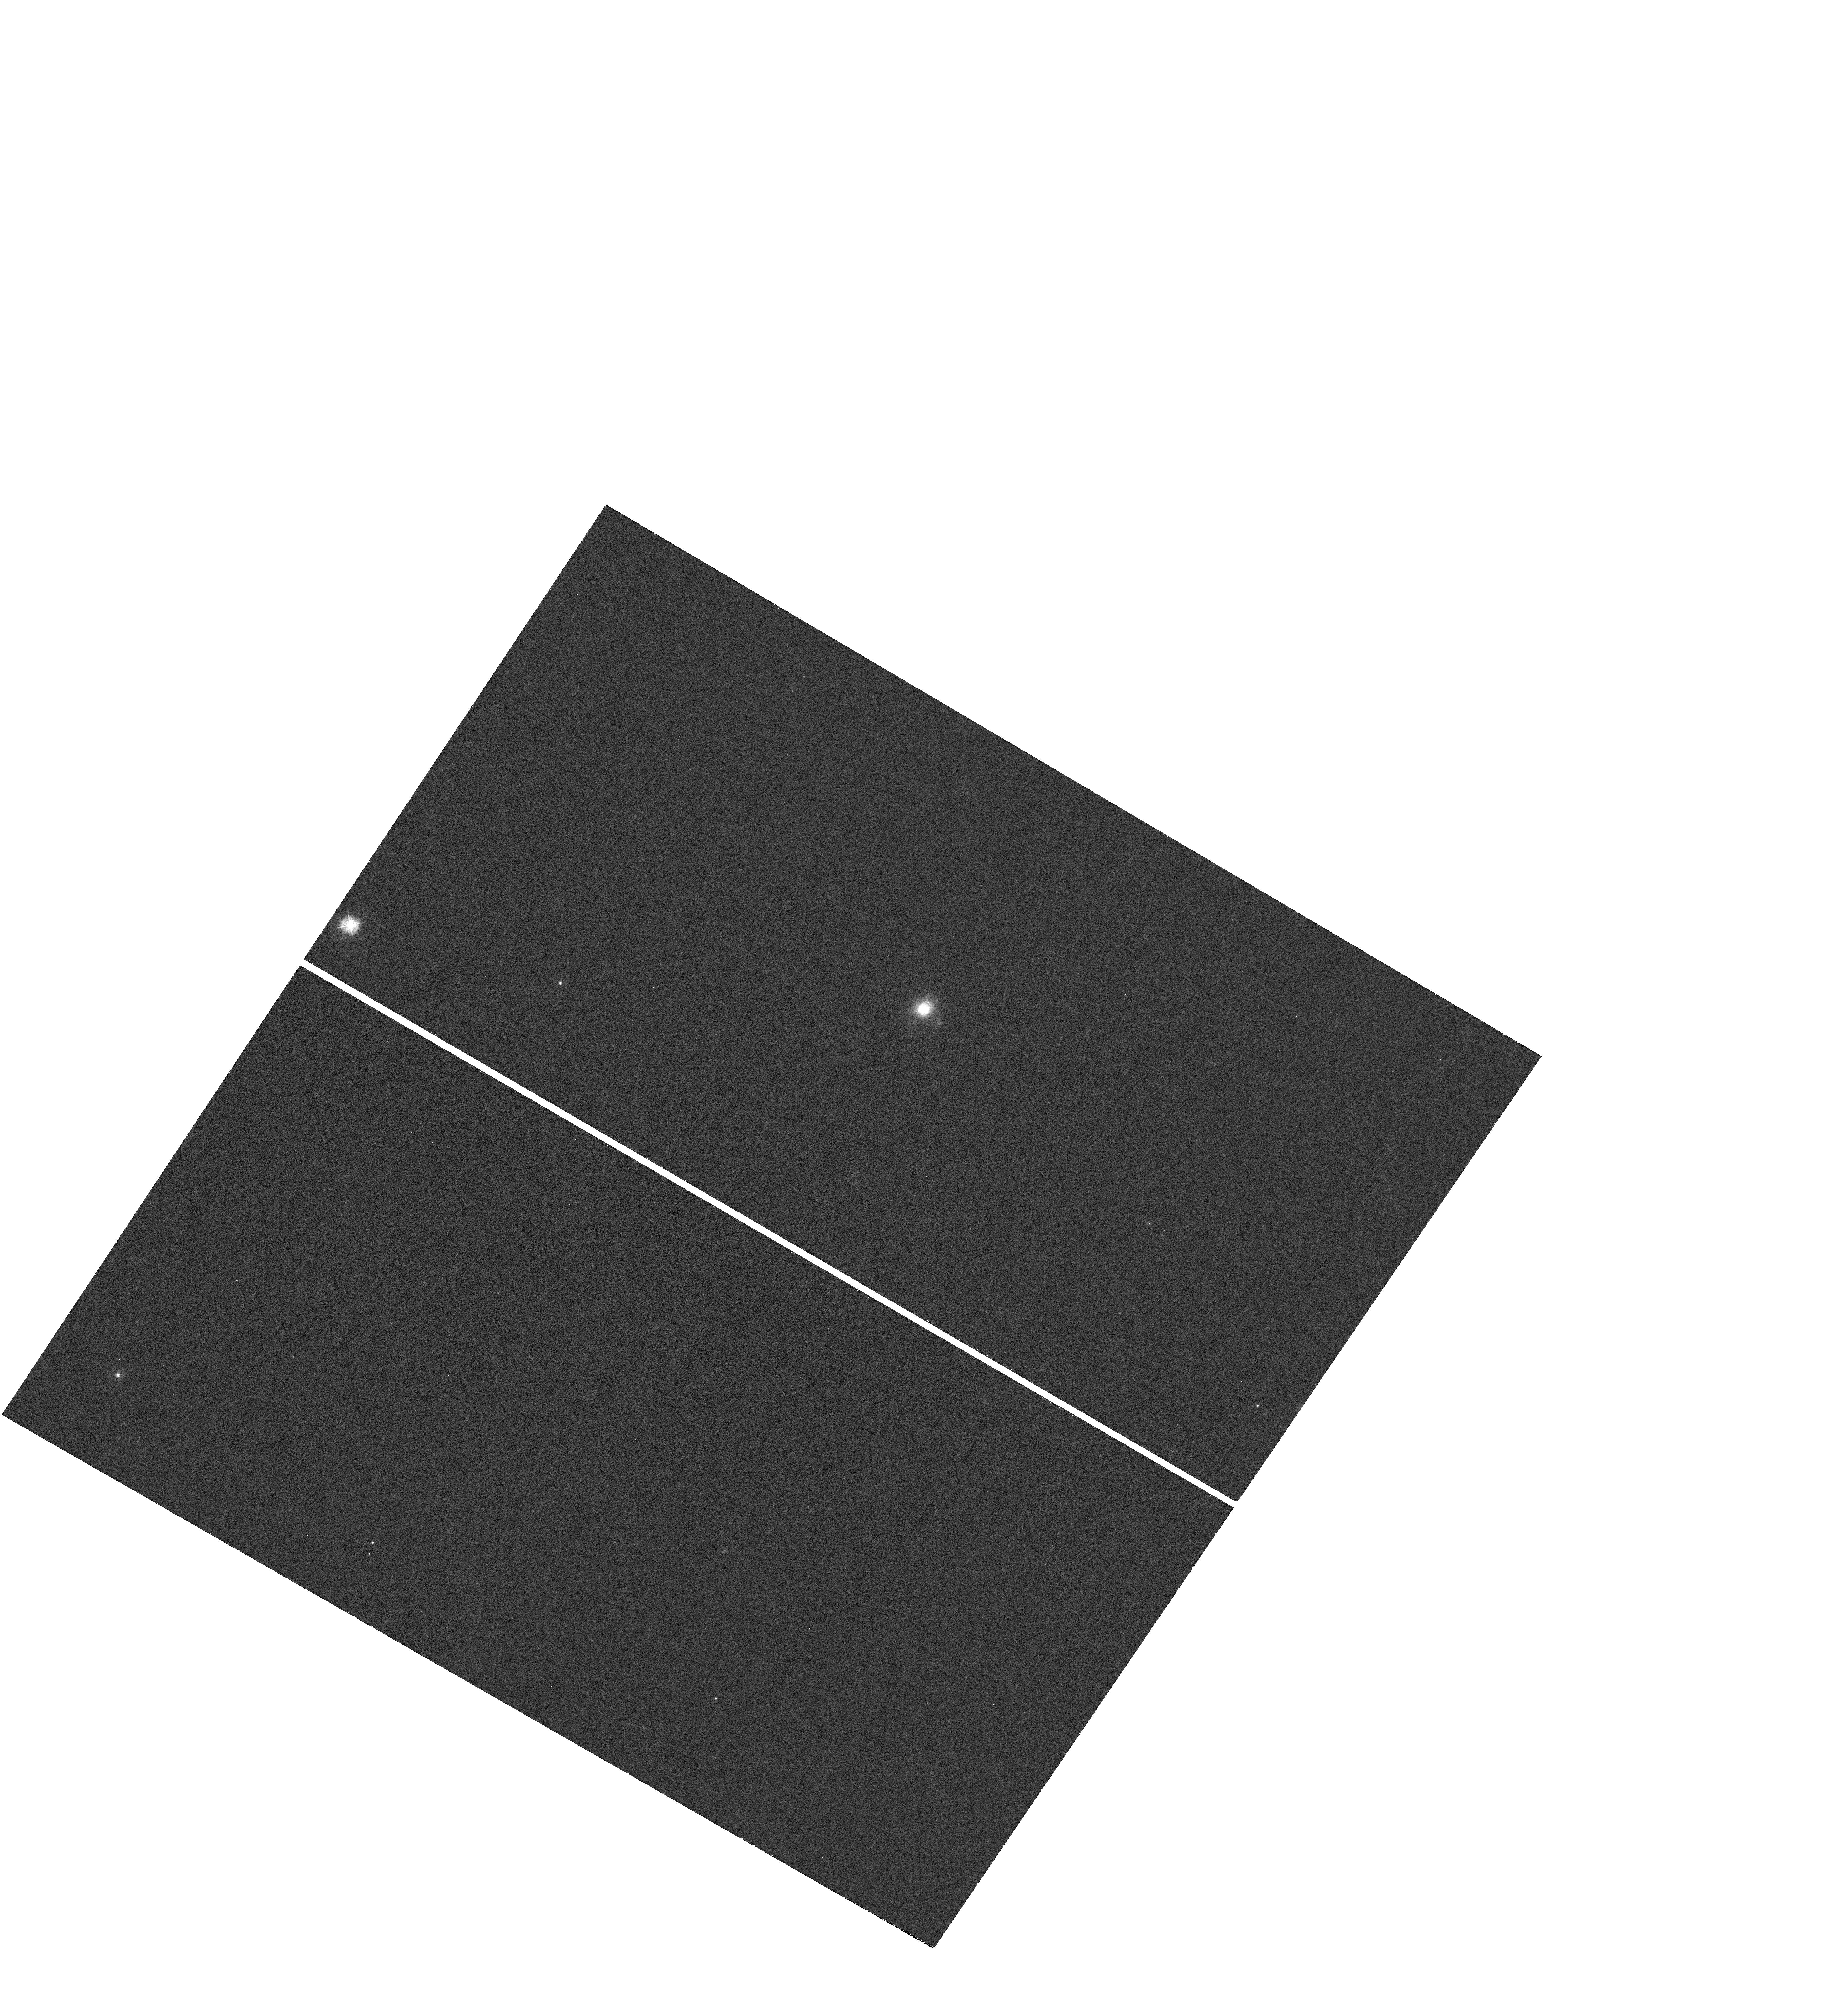
Target: 6DFGS-GJ144805.3-011058. Instrument: WFC3/UVIS. Filter: F336W. Exposure: 18 min. Observation ID: hst_13940_01_wfc3_uvis_f336w_icrd01

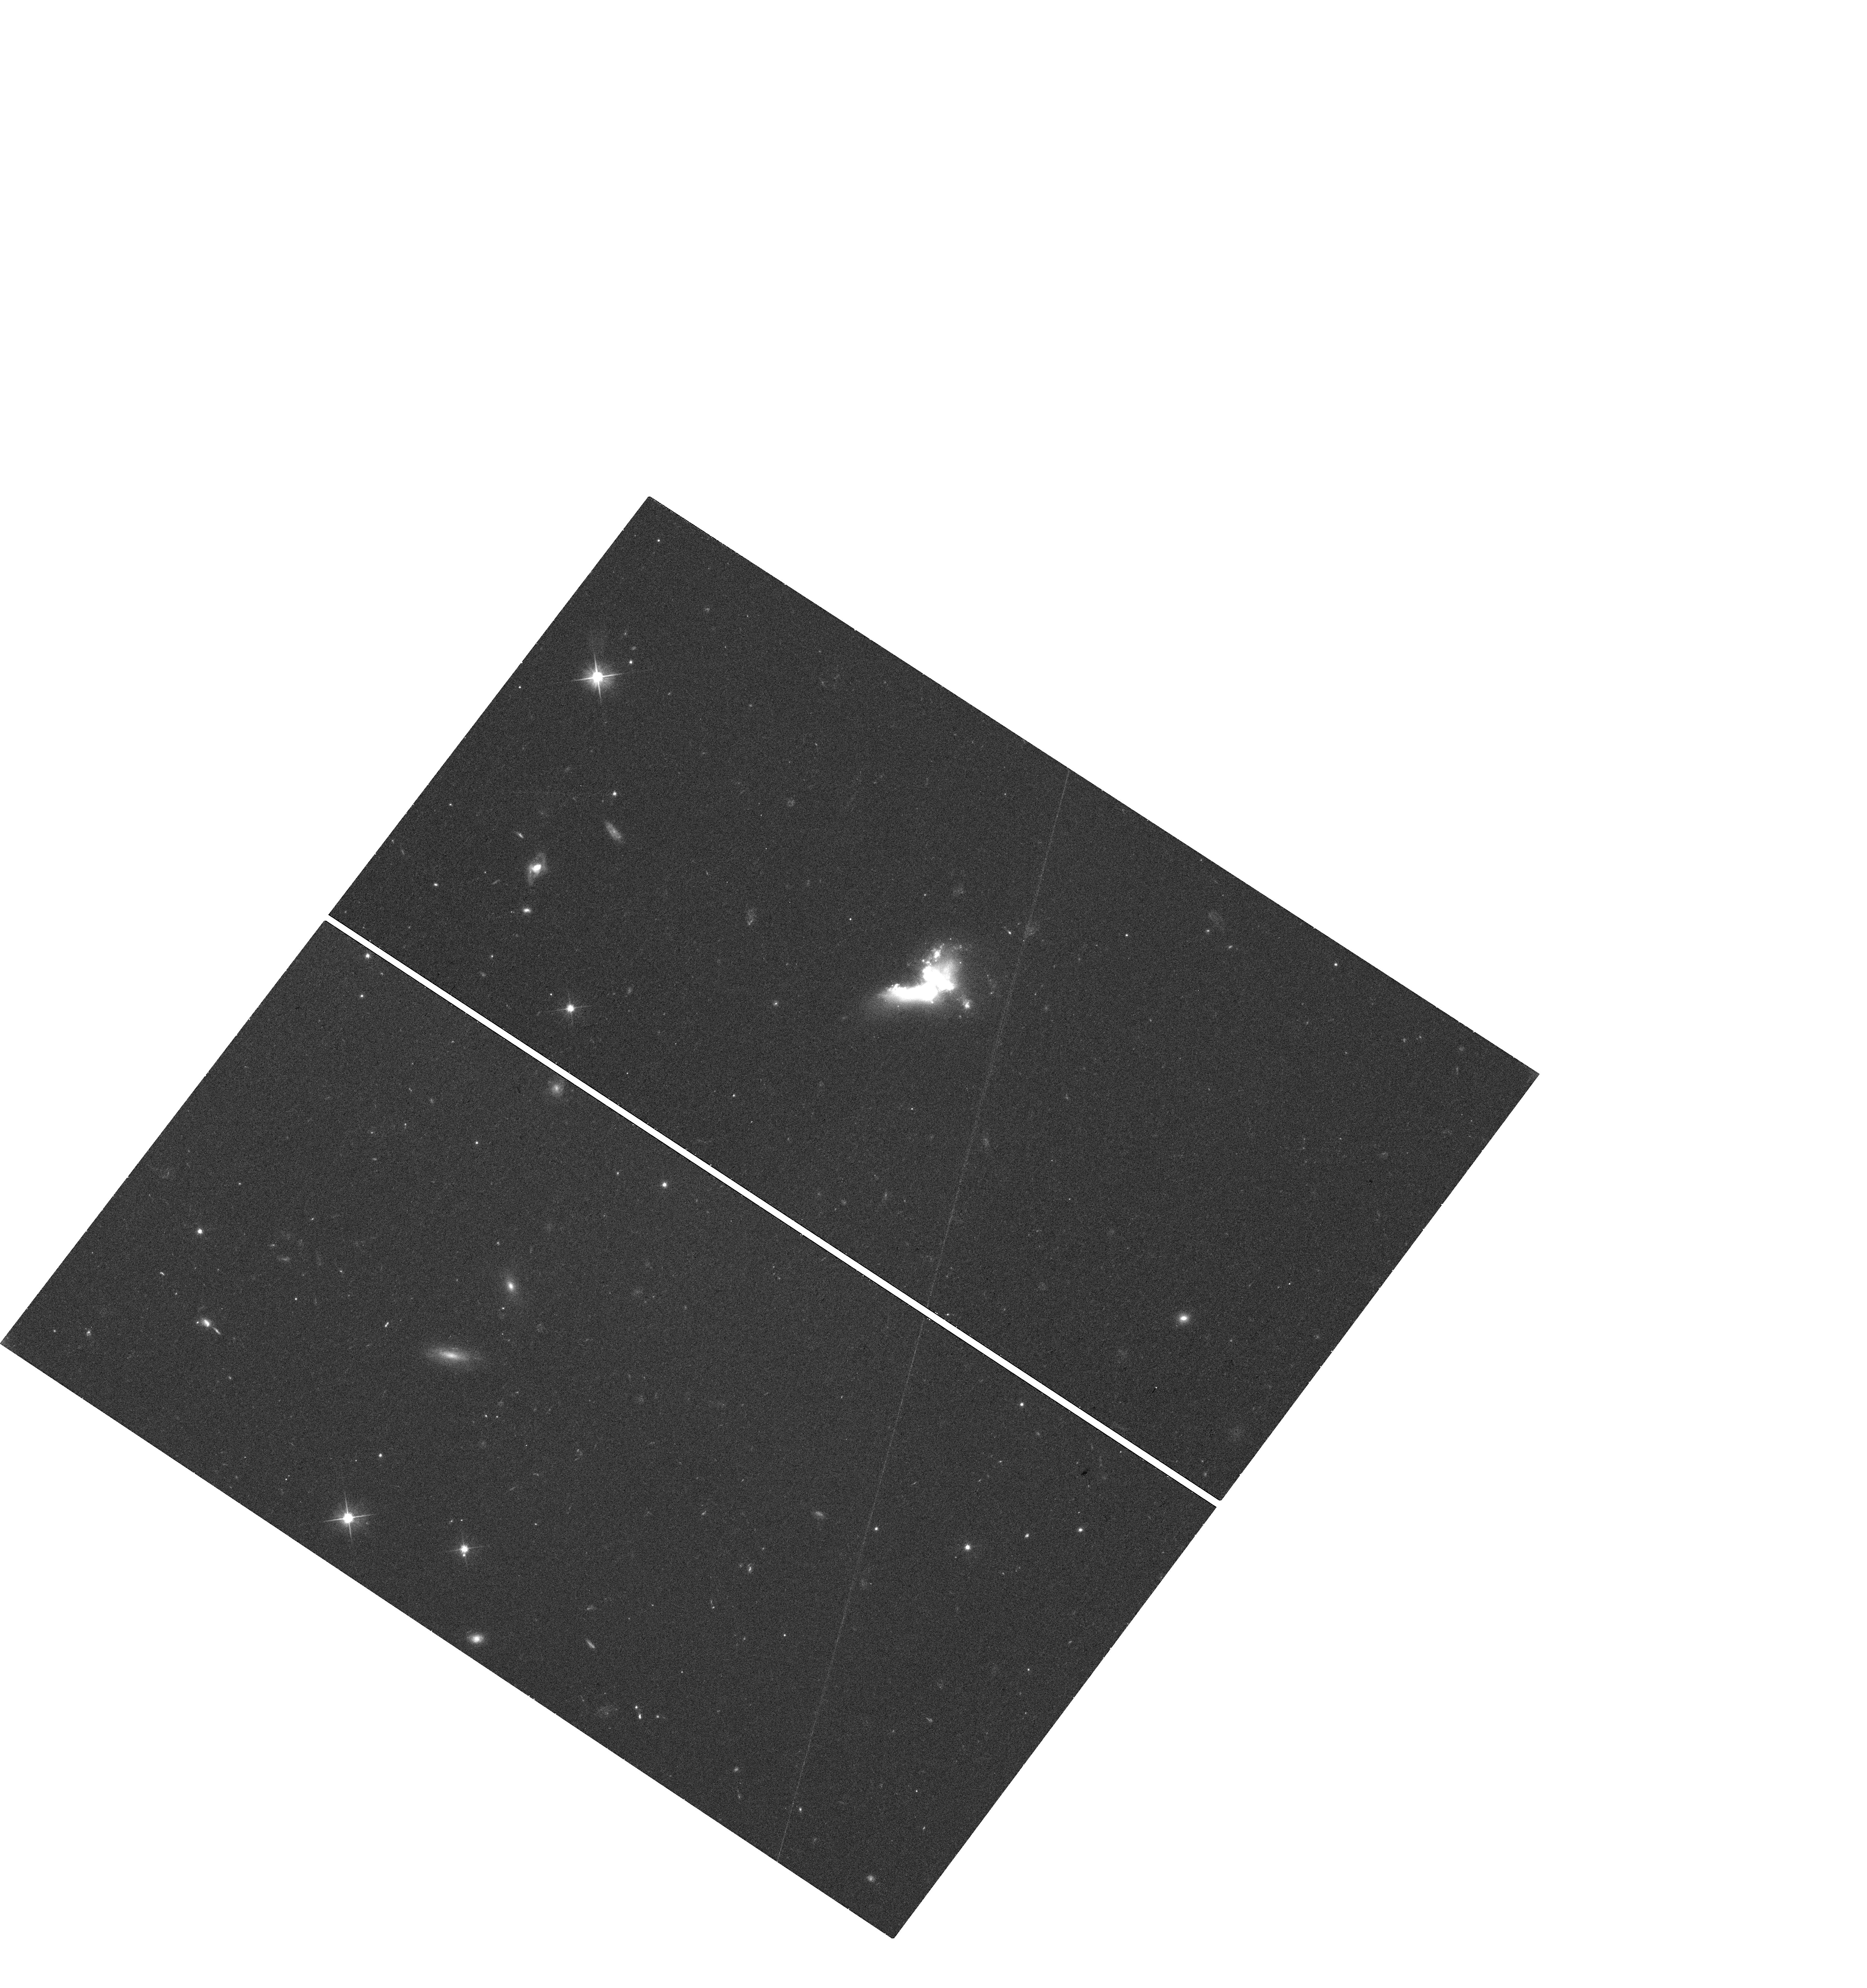
Target: SDSSJ084220.94+115000.3. Instrument: WFC3/UVIS. Filter: F606W. Exposure: 18 min. Observation ID: hst_13940_02_wfc3_uvis_f606w_icrd02

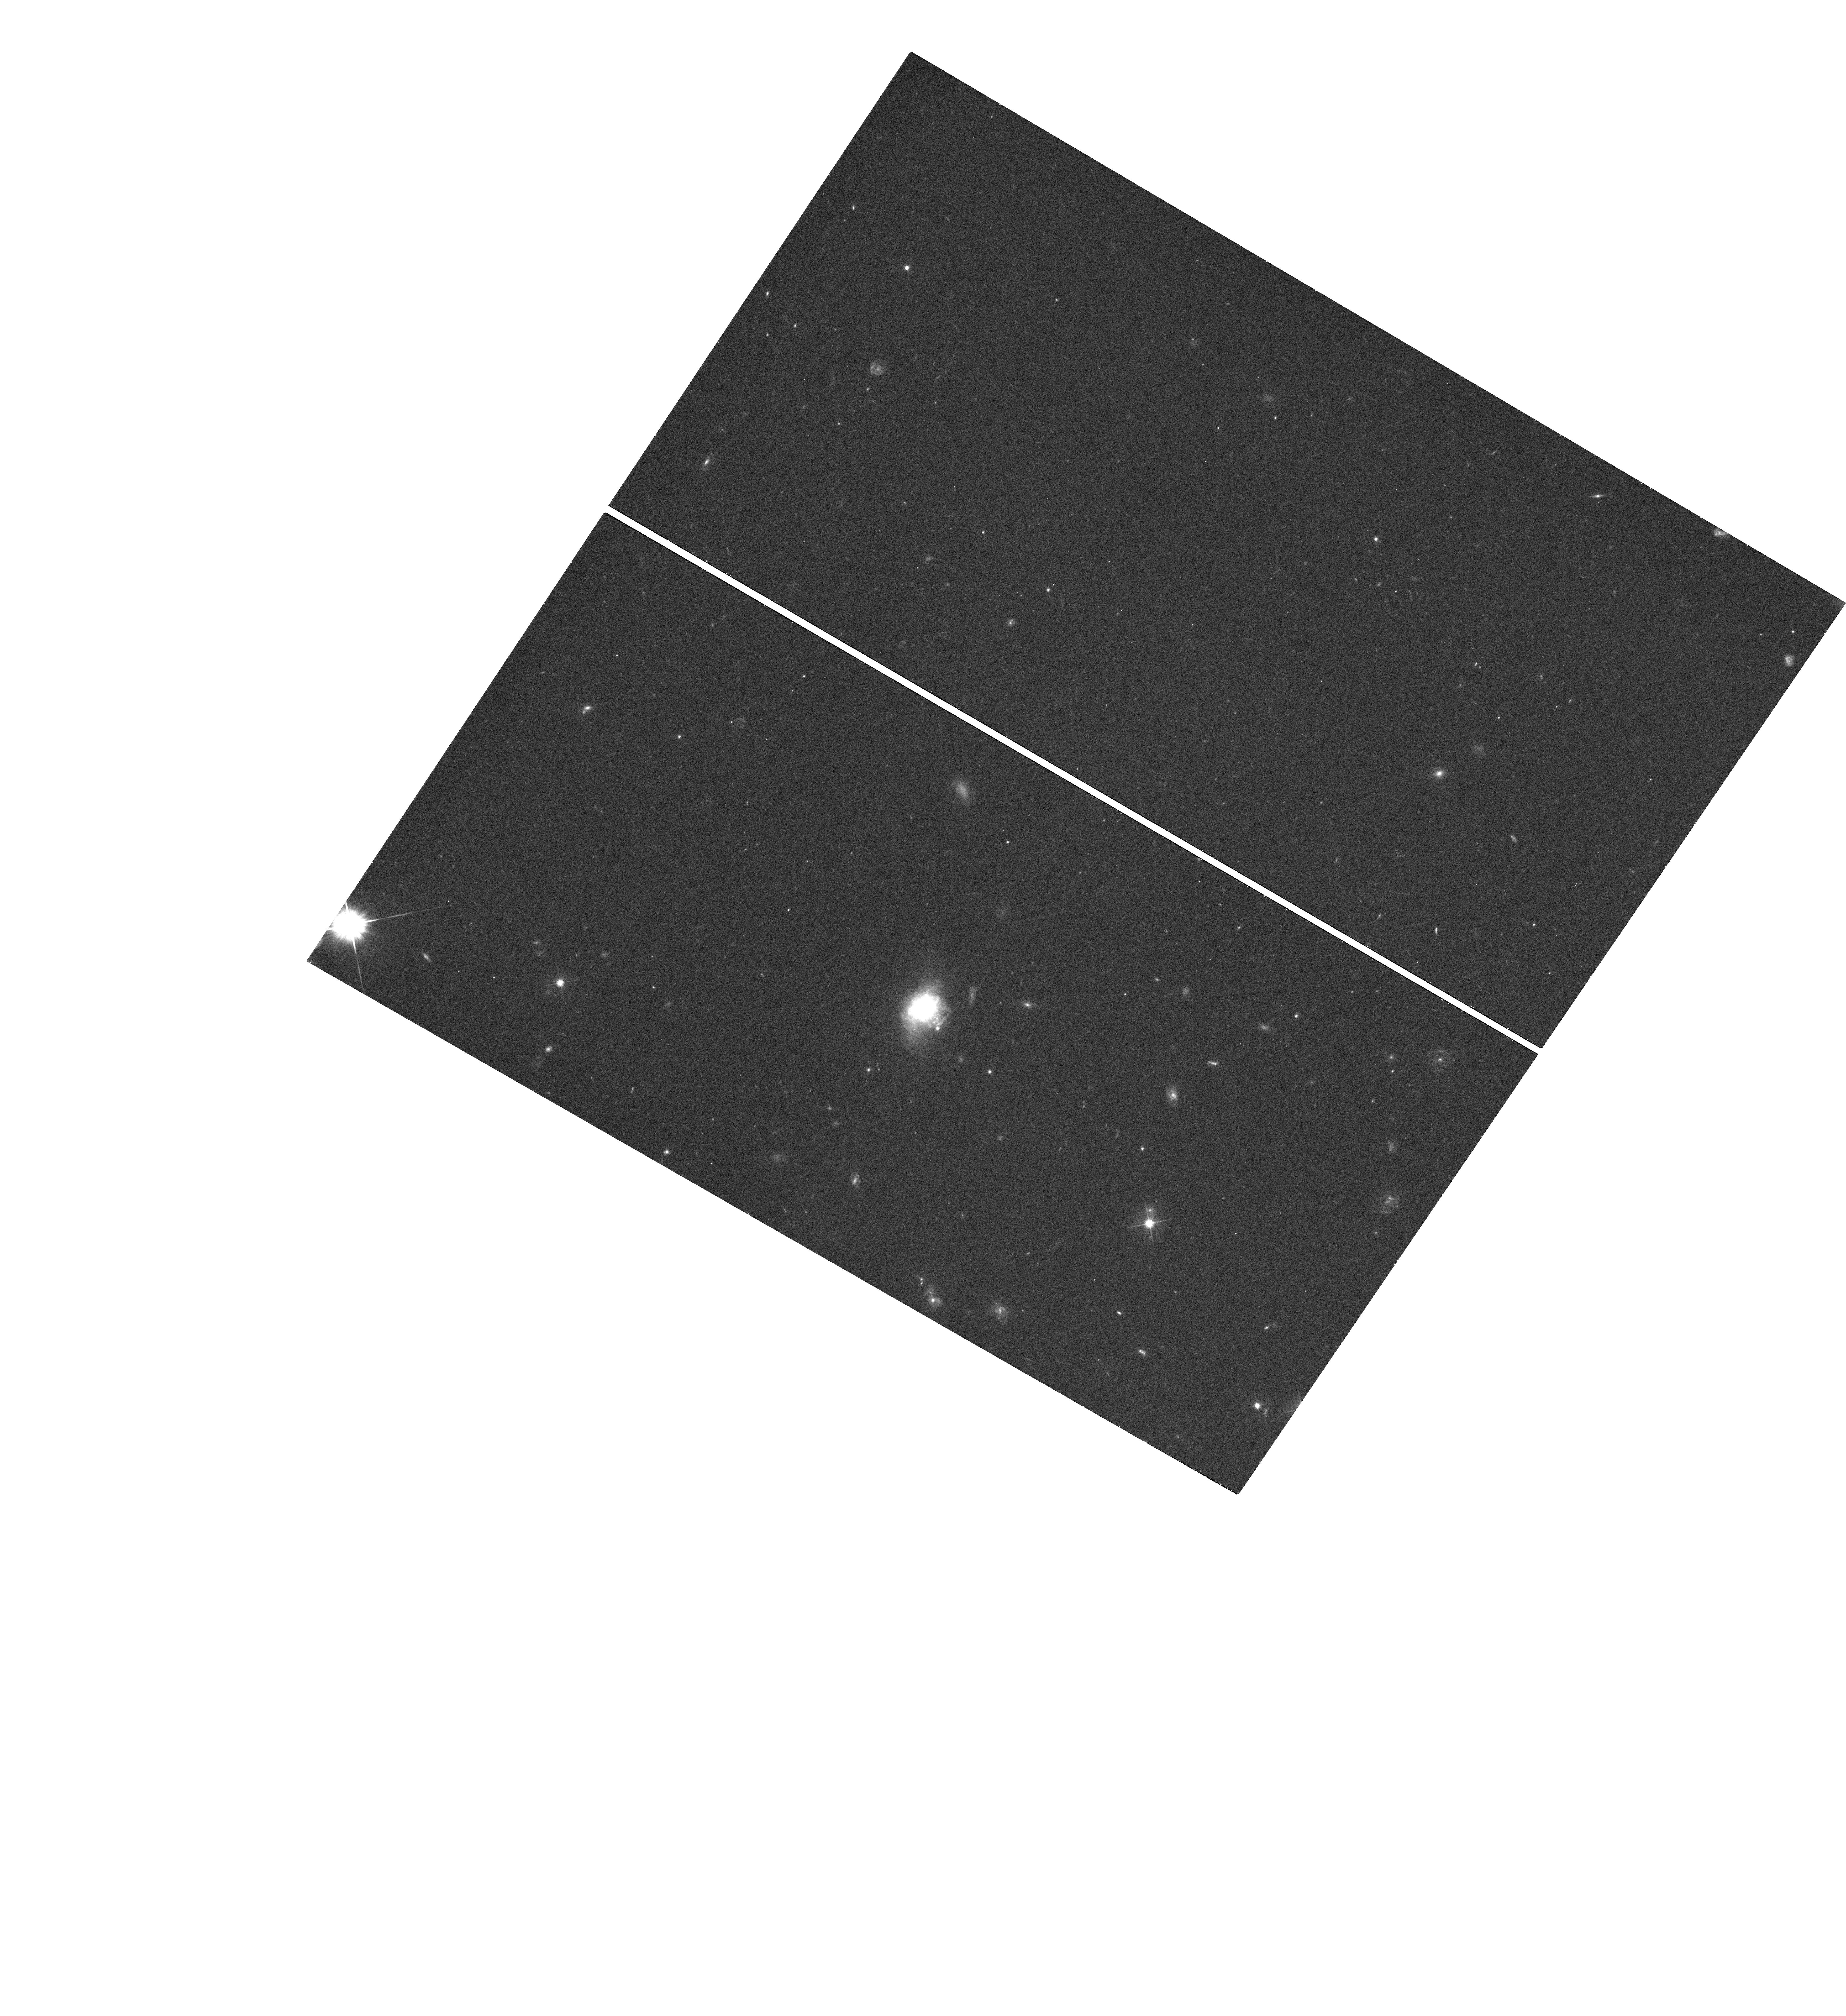
Target: 6DFGS-GJ144805.3-011058. Instrument: WFC3/UVIS. Filter: F606W. Exposure: 18 min. Observation ID: hst_13940_01_wfc3_uvis_f606w_icrd01

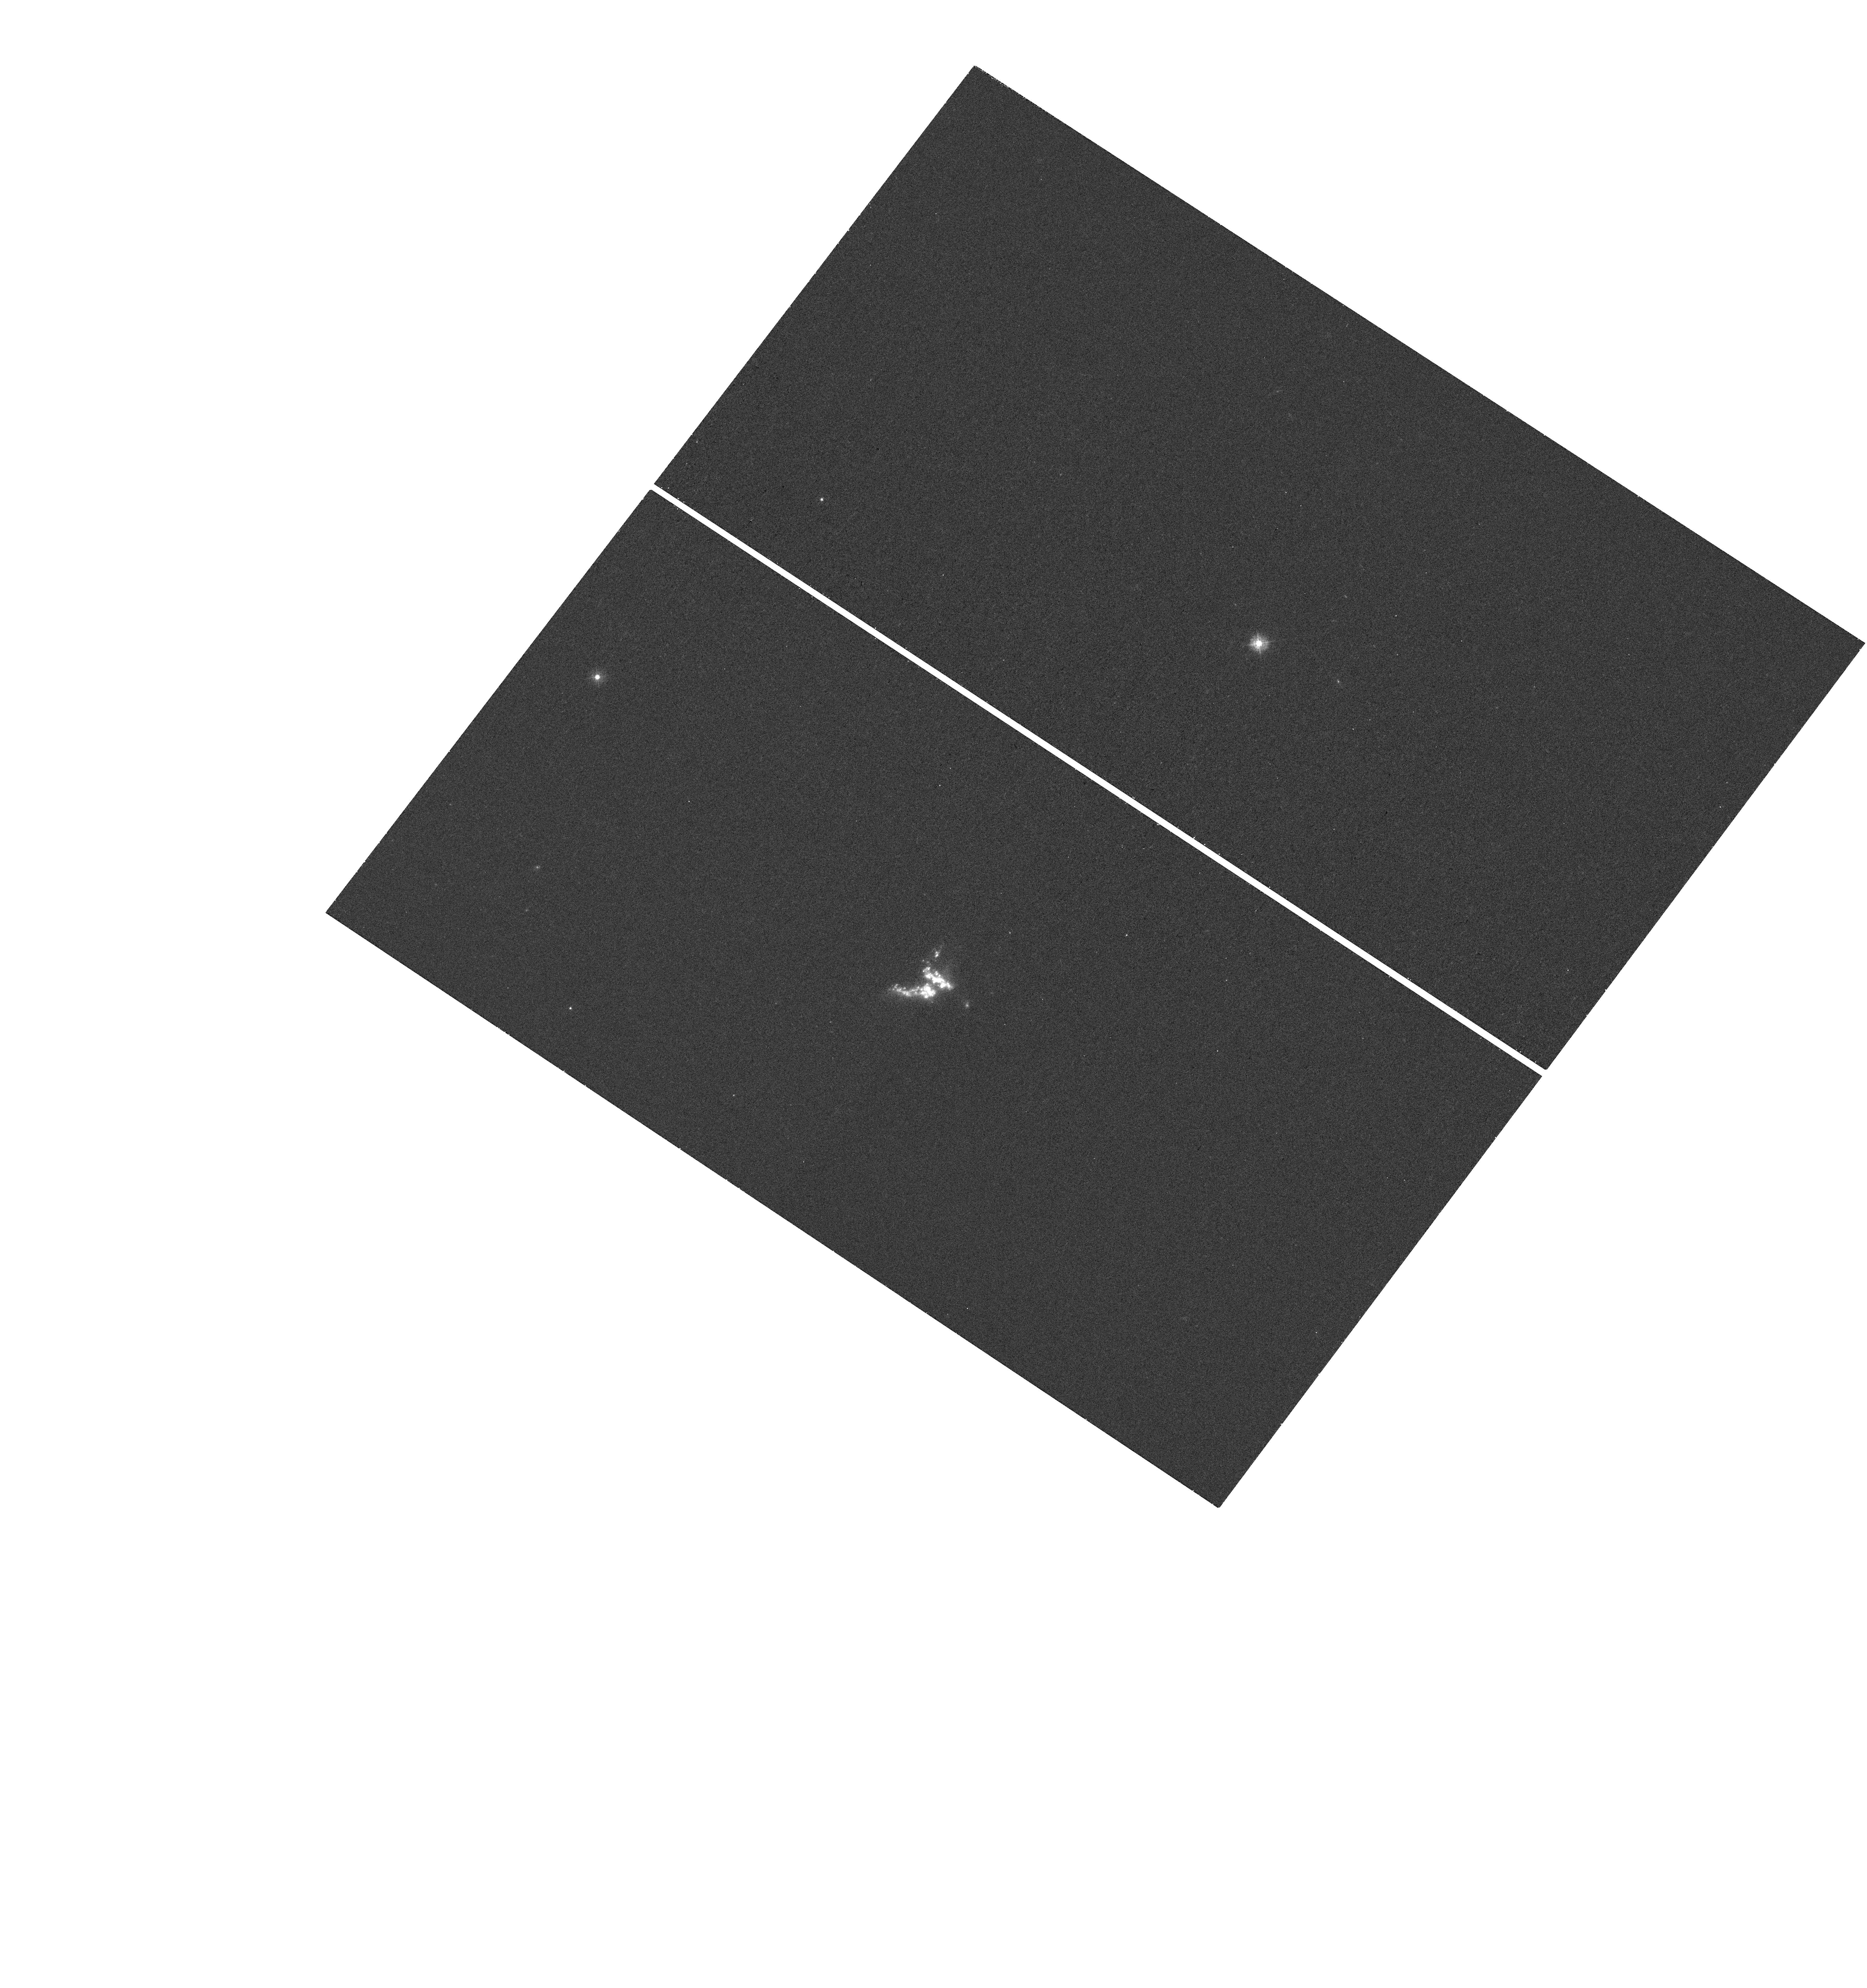
Target: SDSSJ084220.94+115000.3. Instrument: WFC3/UVIS. Filter: F336W. Exposure: 18 min. Observation ID: hst_13940_02_wfc3_uvis_f336w_icrd02

X-RAYS FROM GREEN PEA ANALOGS (PI: Brorby, Matt)

X-rays may have contributed to the heating and reionization of the IGM in the early universe. High mass X-ray binaries (HMXB) within small, low-metallicity galaxies are expected to be the main source of X-rays at this time. Since studying these high-redshift galaxies is currently impossible, we turn to local analogs that have the same properties the galaxies in the early are expected to have. A number of recent studies have shown an enhanced number of HMXBs in nearby low metallicity galaxies. We propose to observe a sample of metal-deficient luminous compact galaxies (LCG) in order to determine if the X-ray luminosity is enhanced relative to SFR, thereby providing further evidence to the importance of X-rays in the early universe.